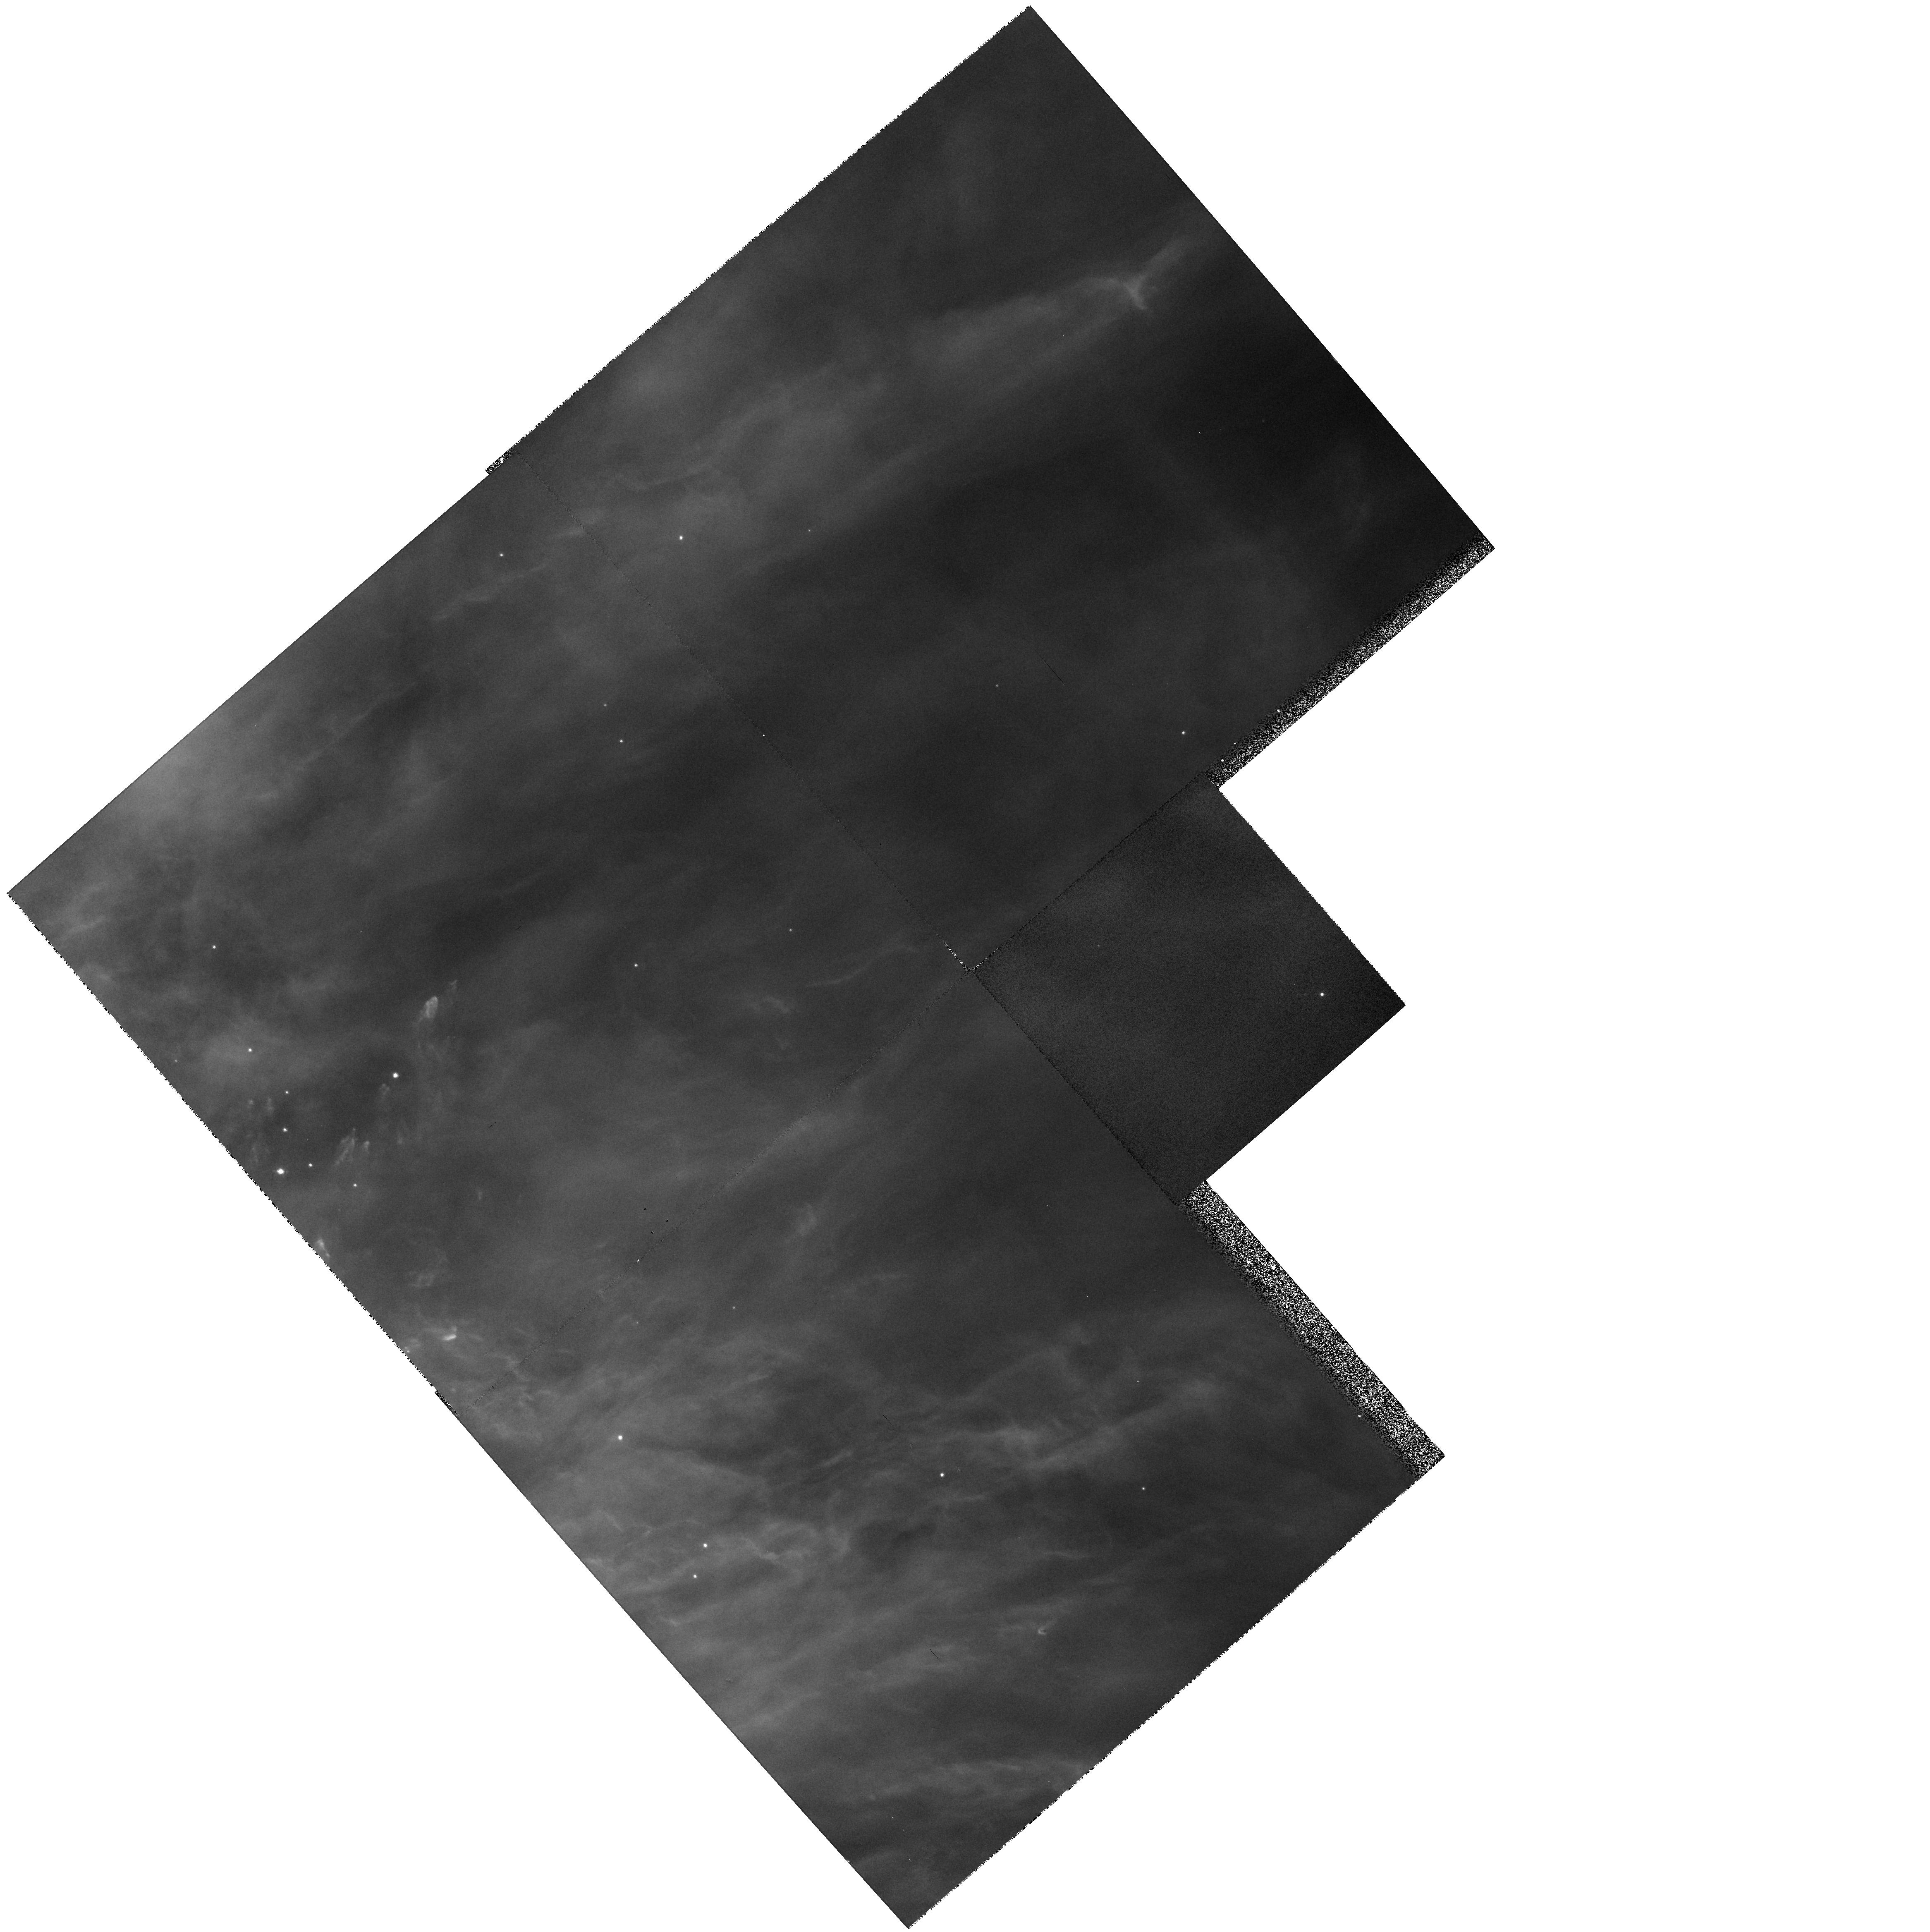
Target: NGC1976-PAR. Instrument: WFPC2/PC. Filter: F673N. Exposure: 8 min. Observation ID: hst_5469_06_wfpc2_pc_f673n_u2id06

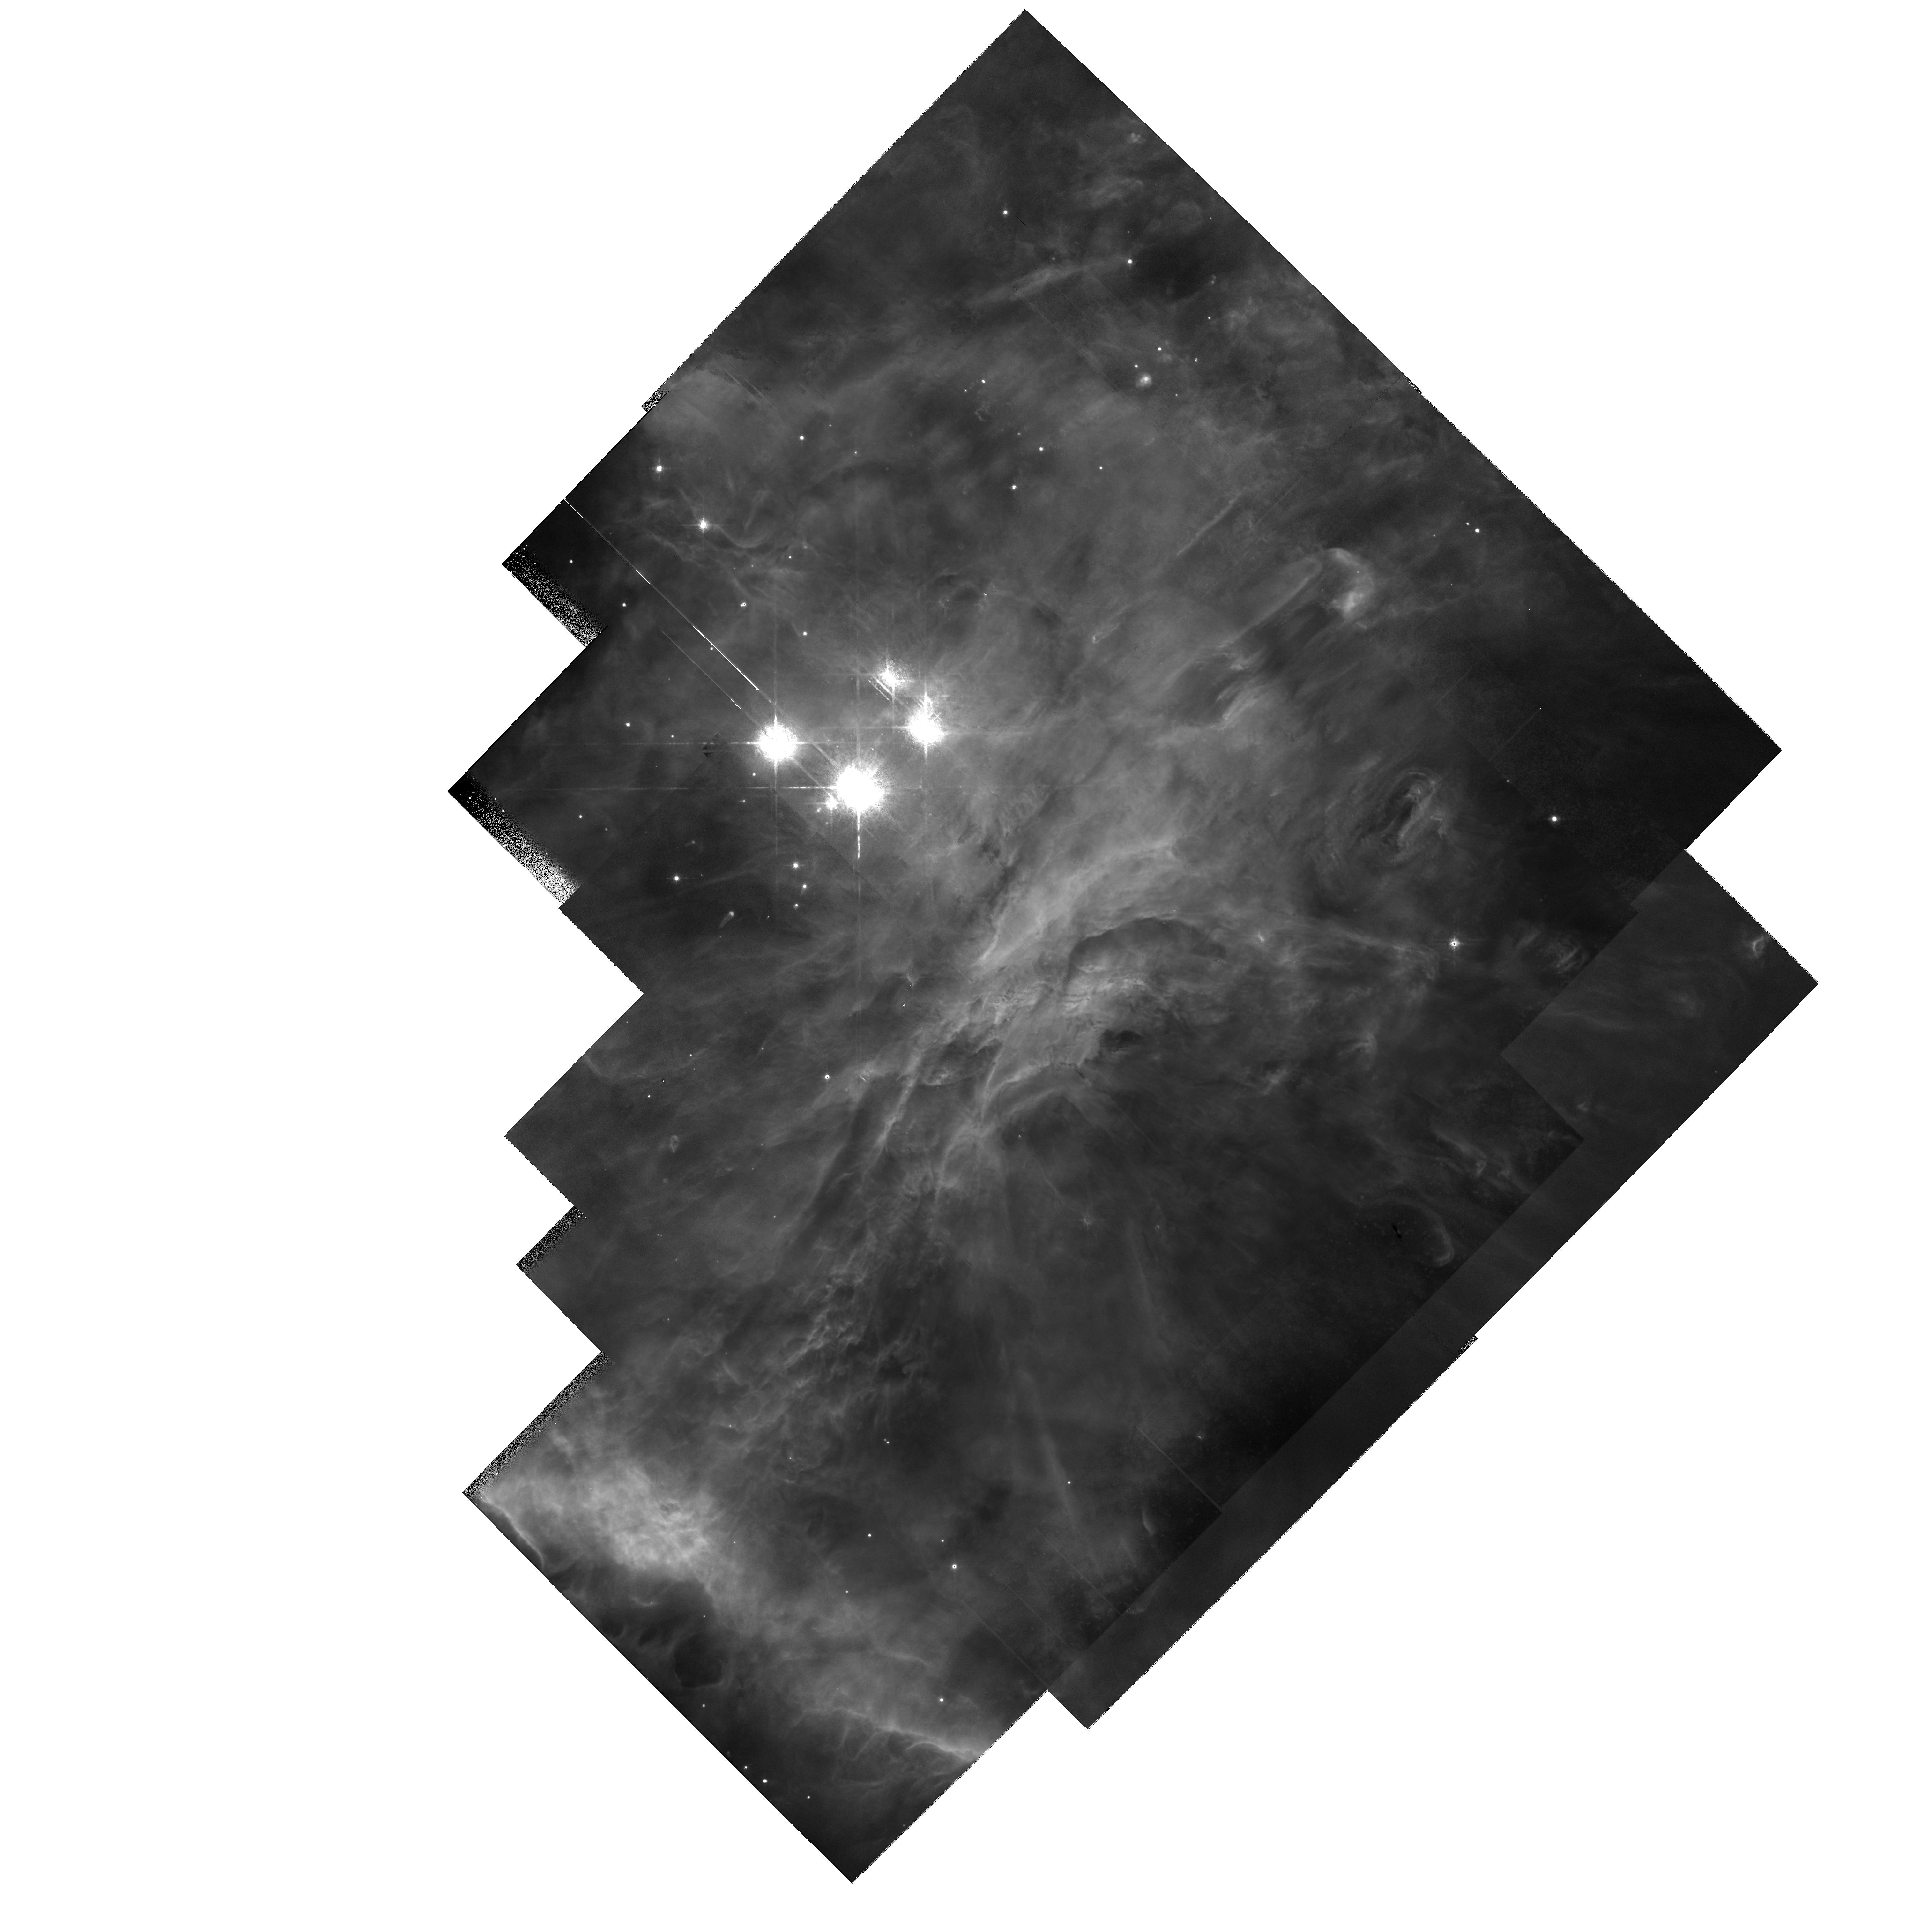
Target: MULTIPLE. Instrument: WFPC2/PC. Filter: F673N. Exposure: 28 min. Observation ID: hst_5469_01_wfpc2_pc_f673n_u2id01

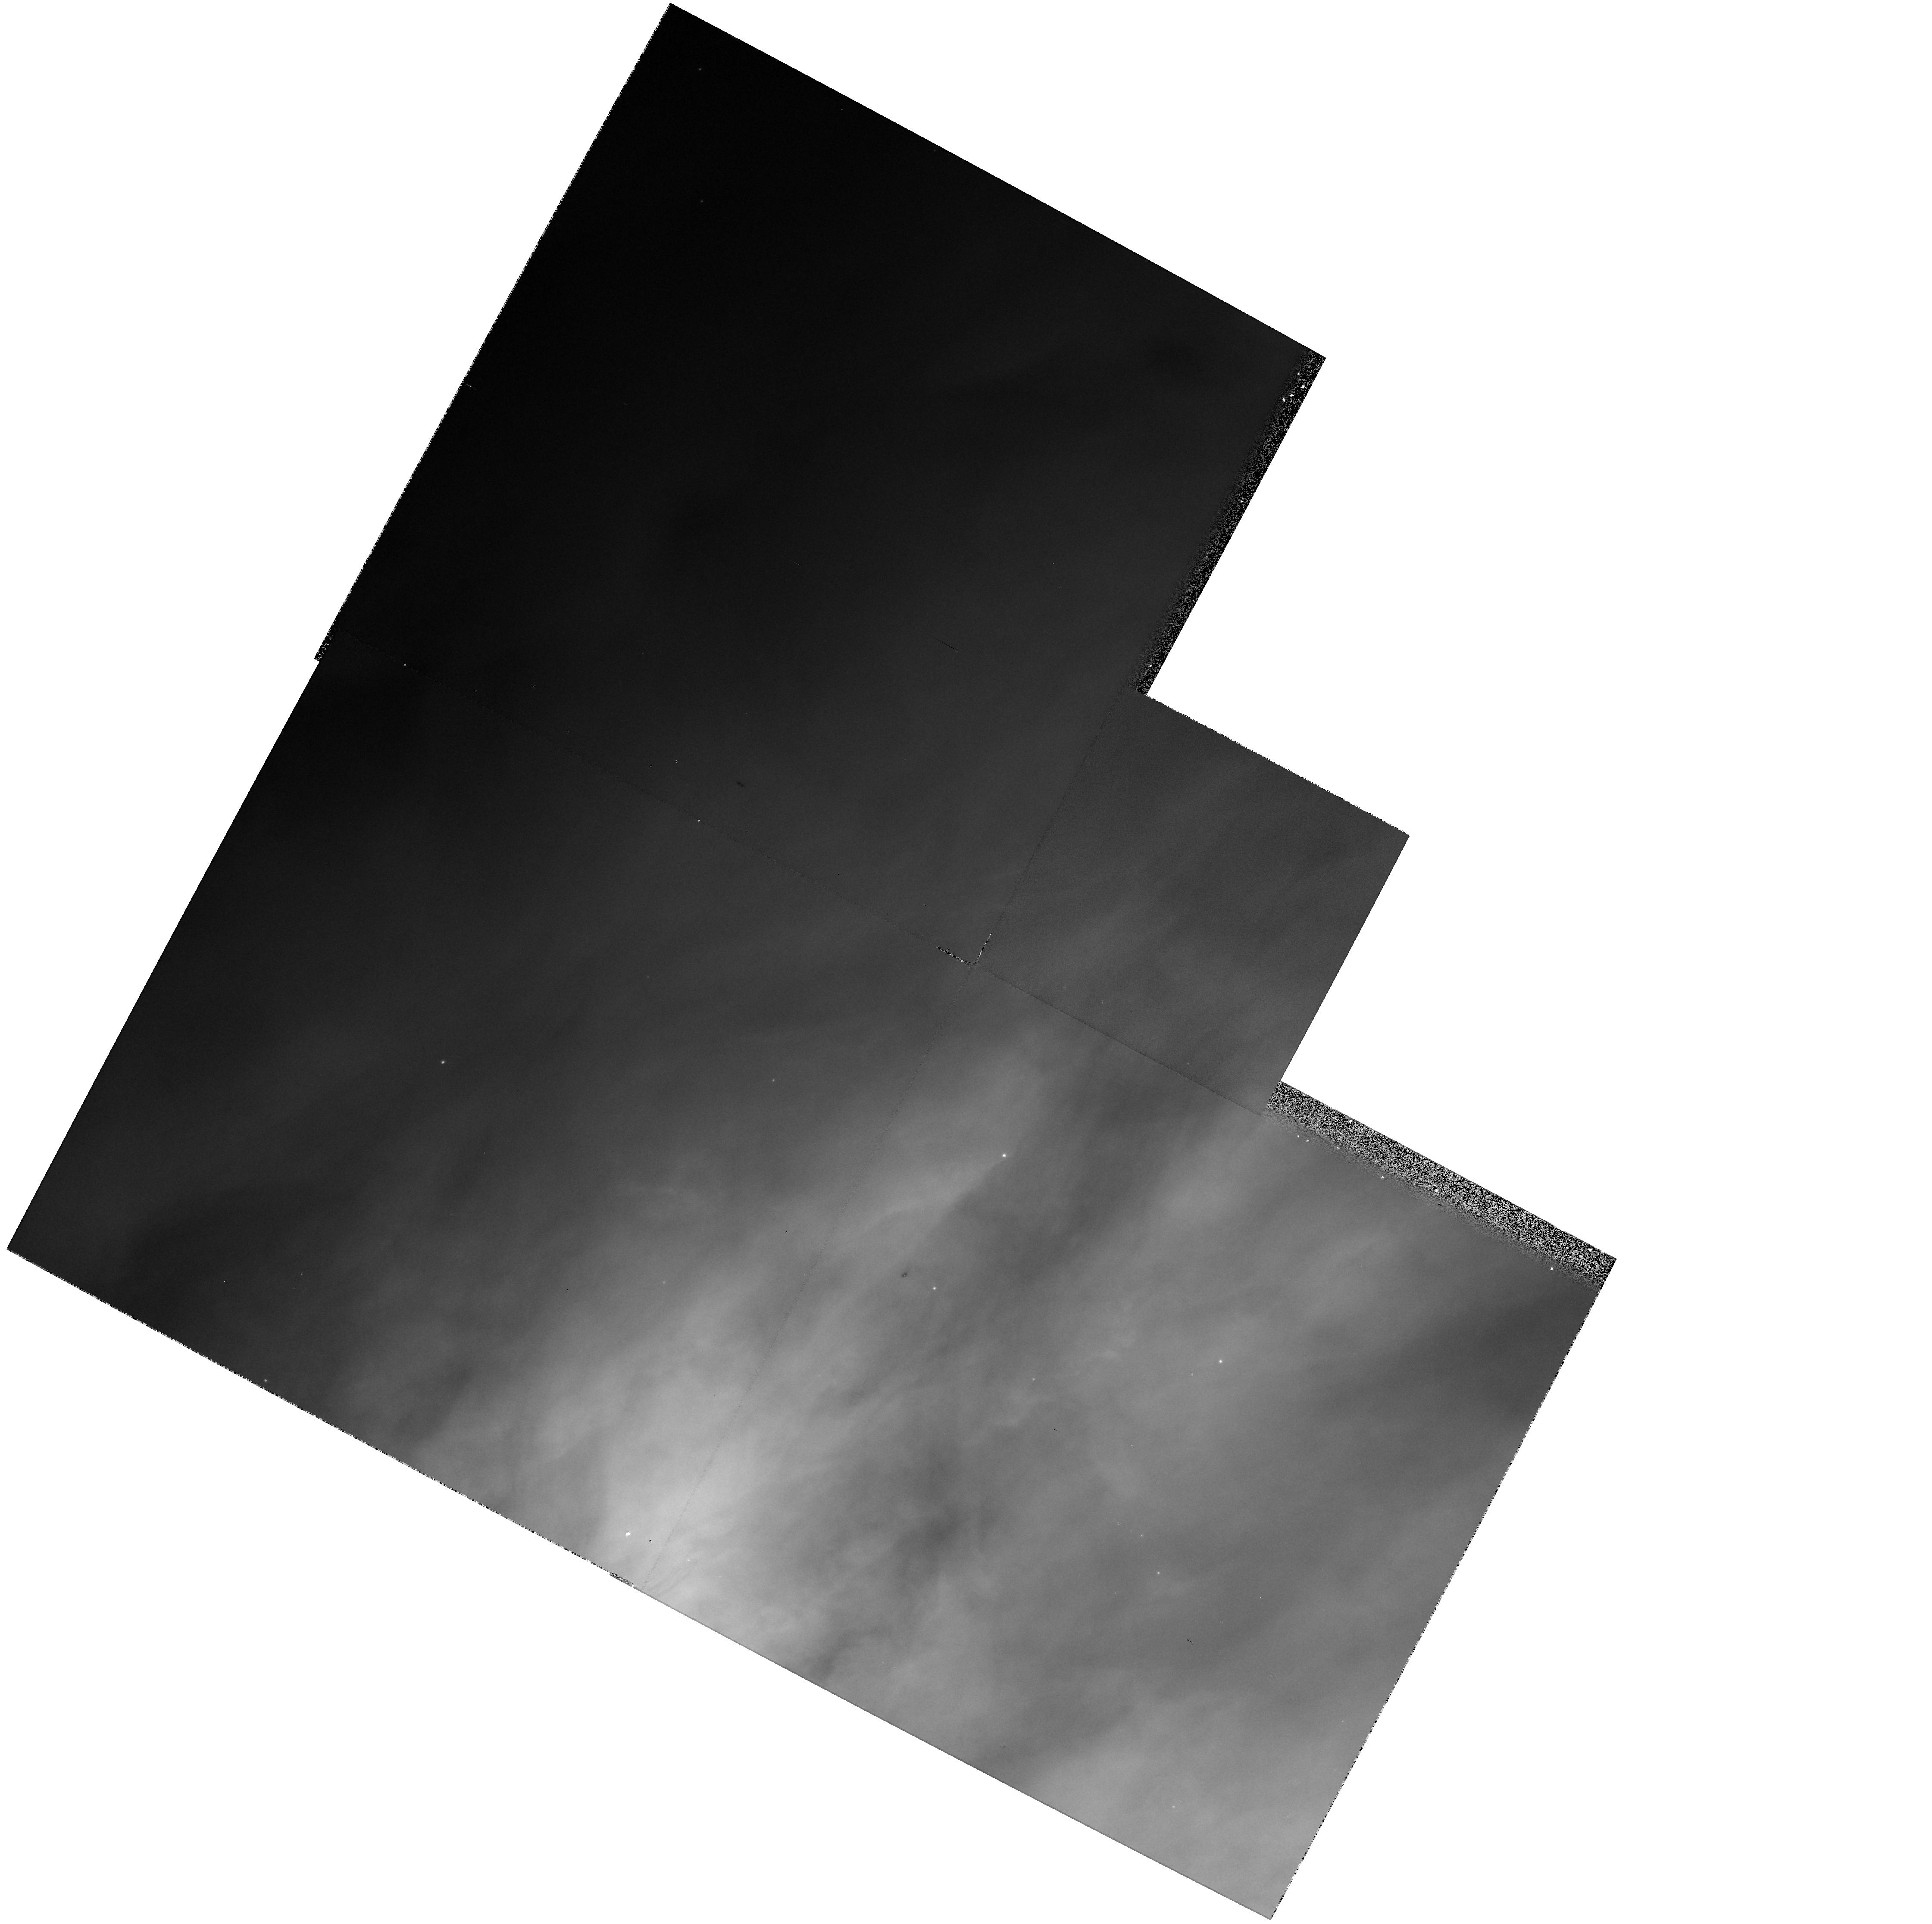
Target: NGC1976-PAR. Instrument: WFPC2/PC. Filter: F656N. Exposure: 5 min. Observation ID: hst_5469_0n_wfpc2_pc_f656n_u2id0n

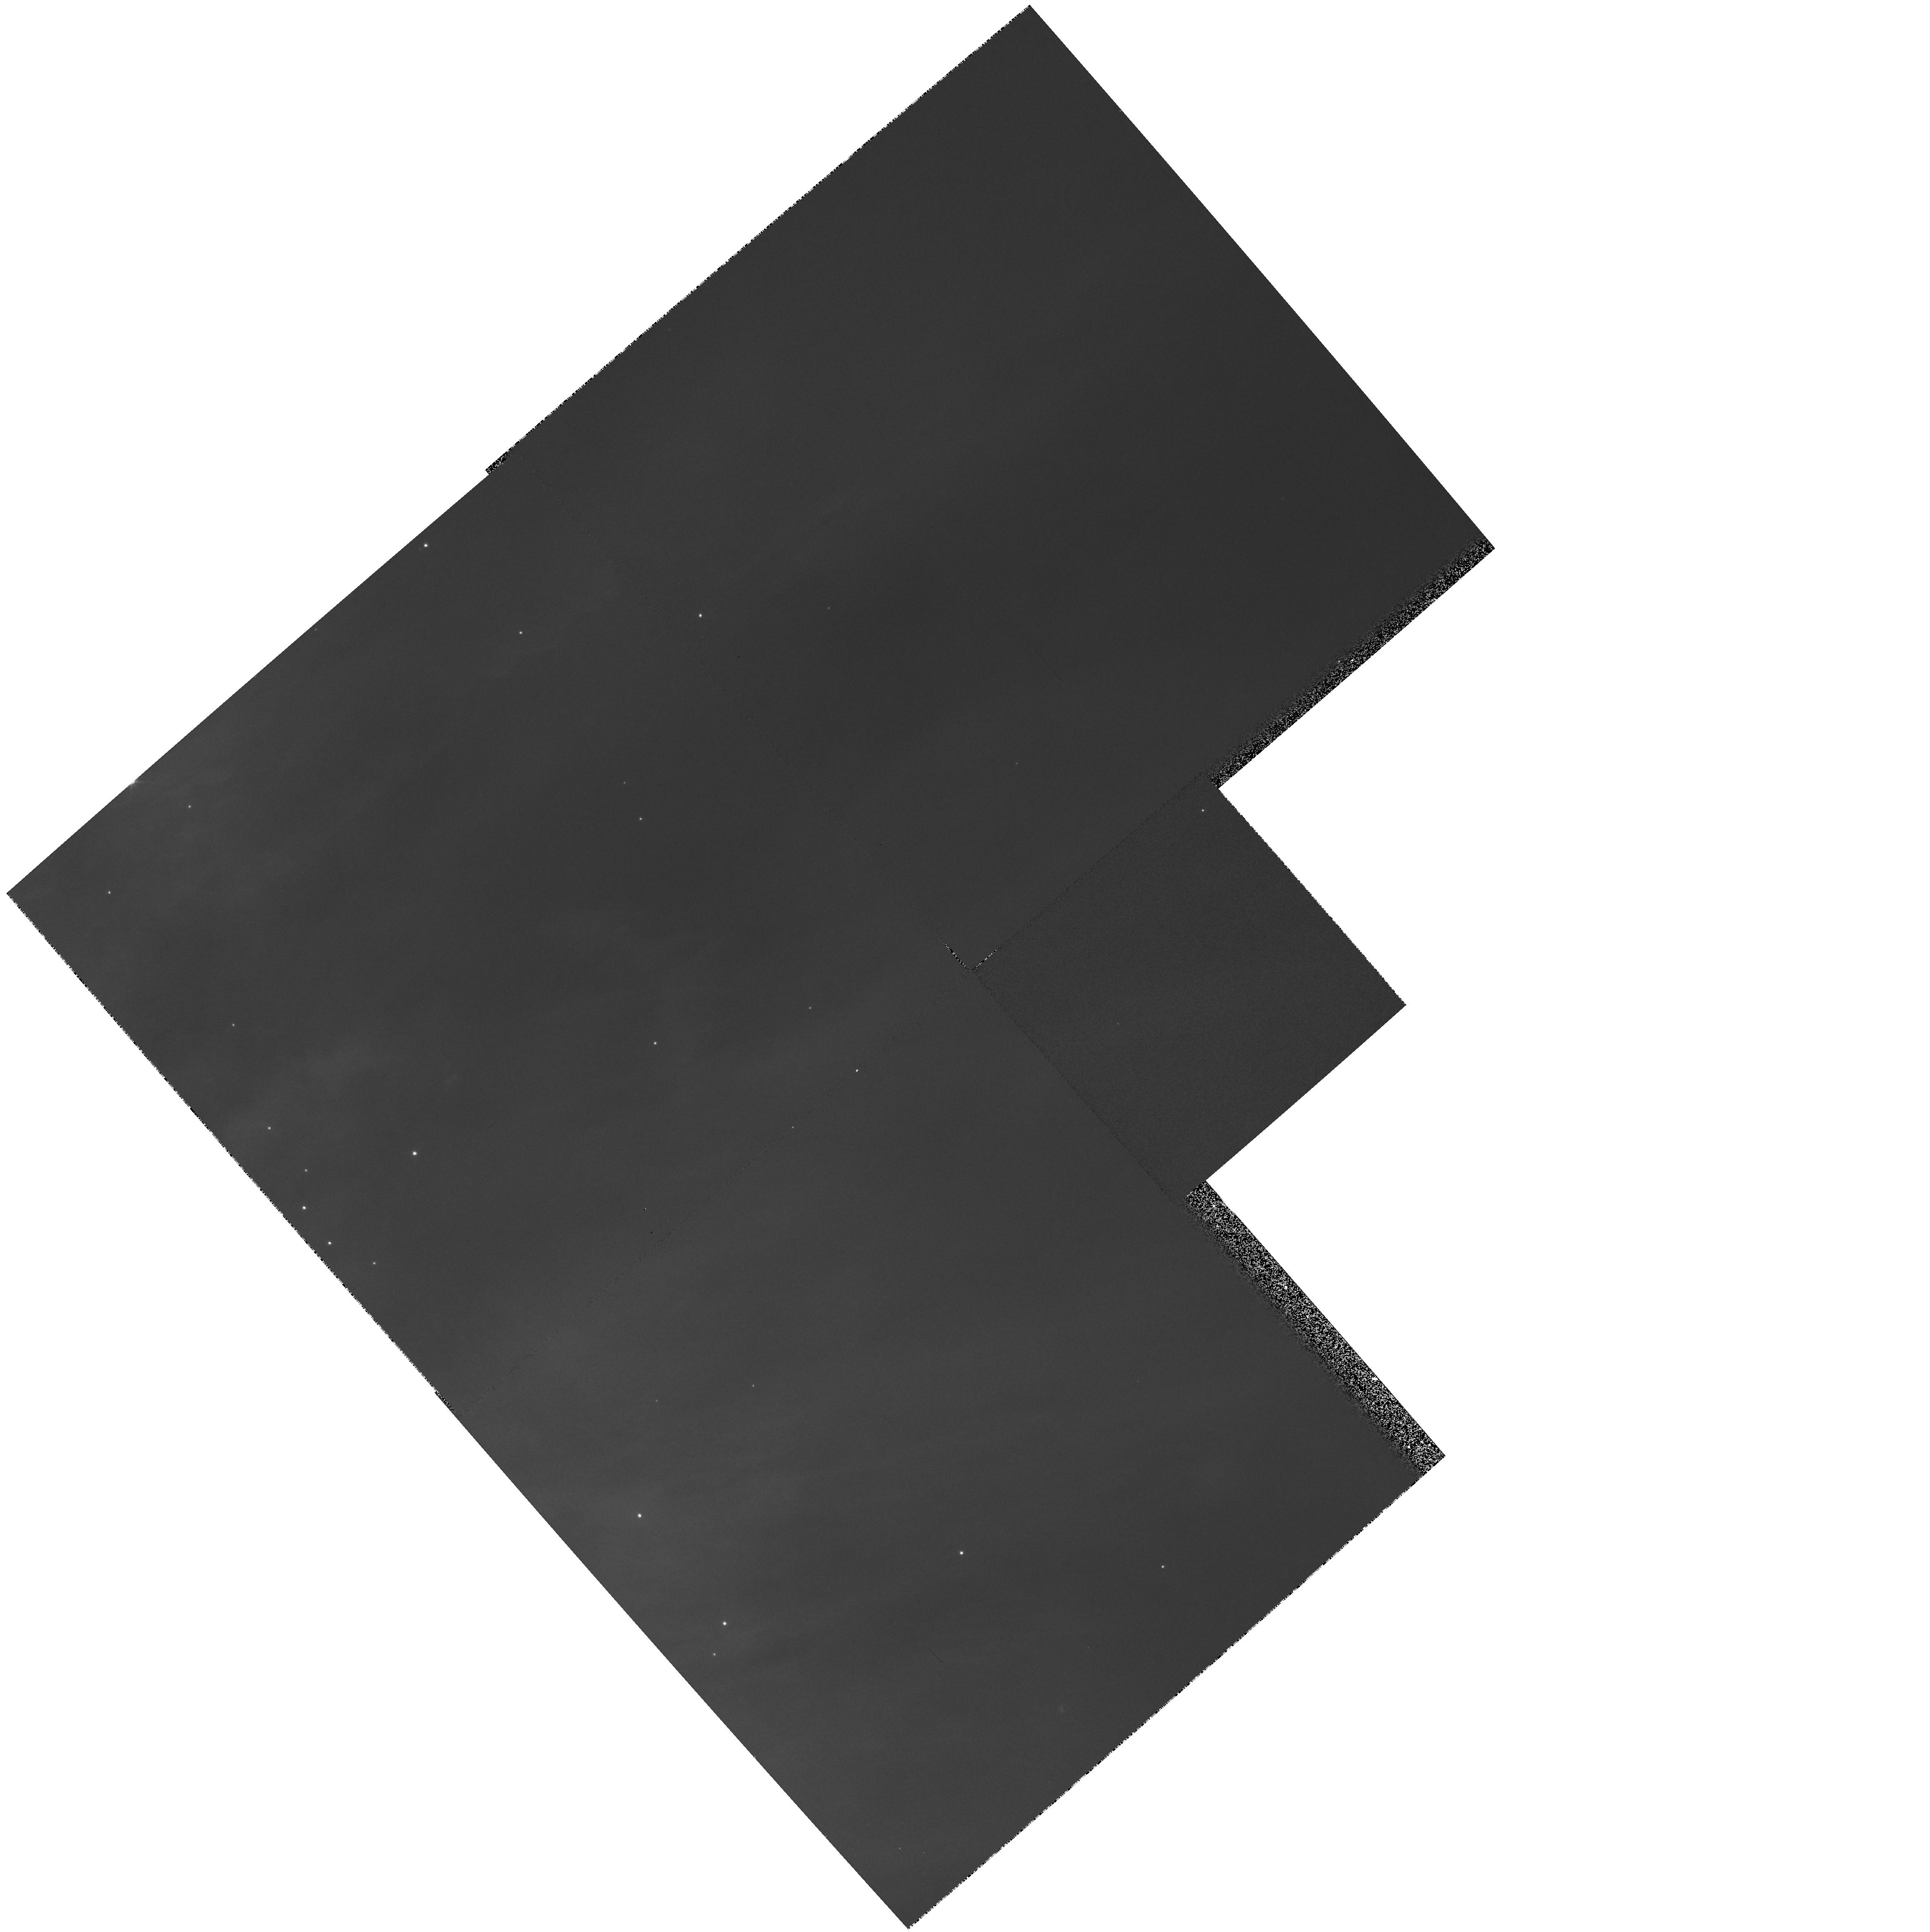
Target: NGC1976-PAR. Instrument: WFPC2/PC. Filter: F547M. Exposure: 2 min. Observation ID: hst_5469_05_wfpc2_pc_f547m_u2id05

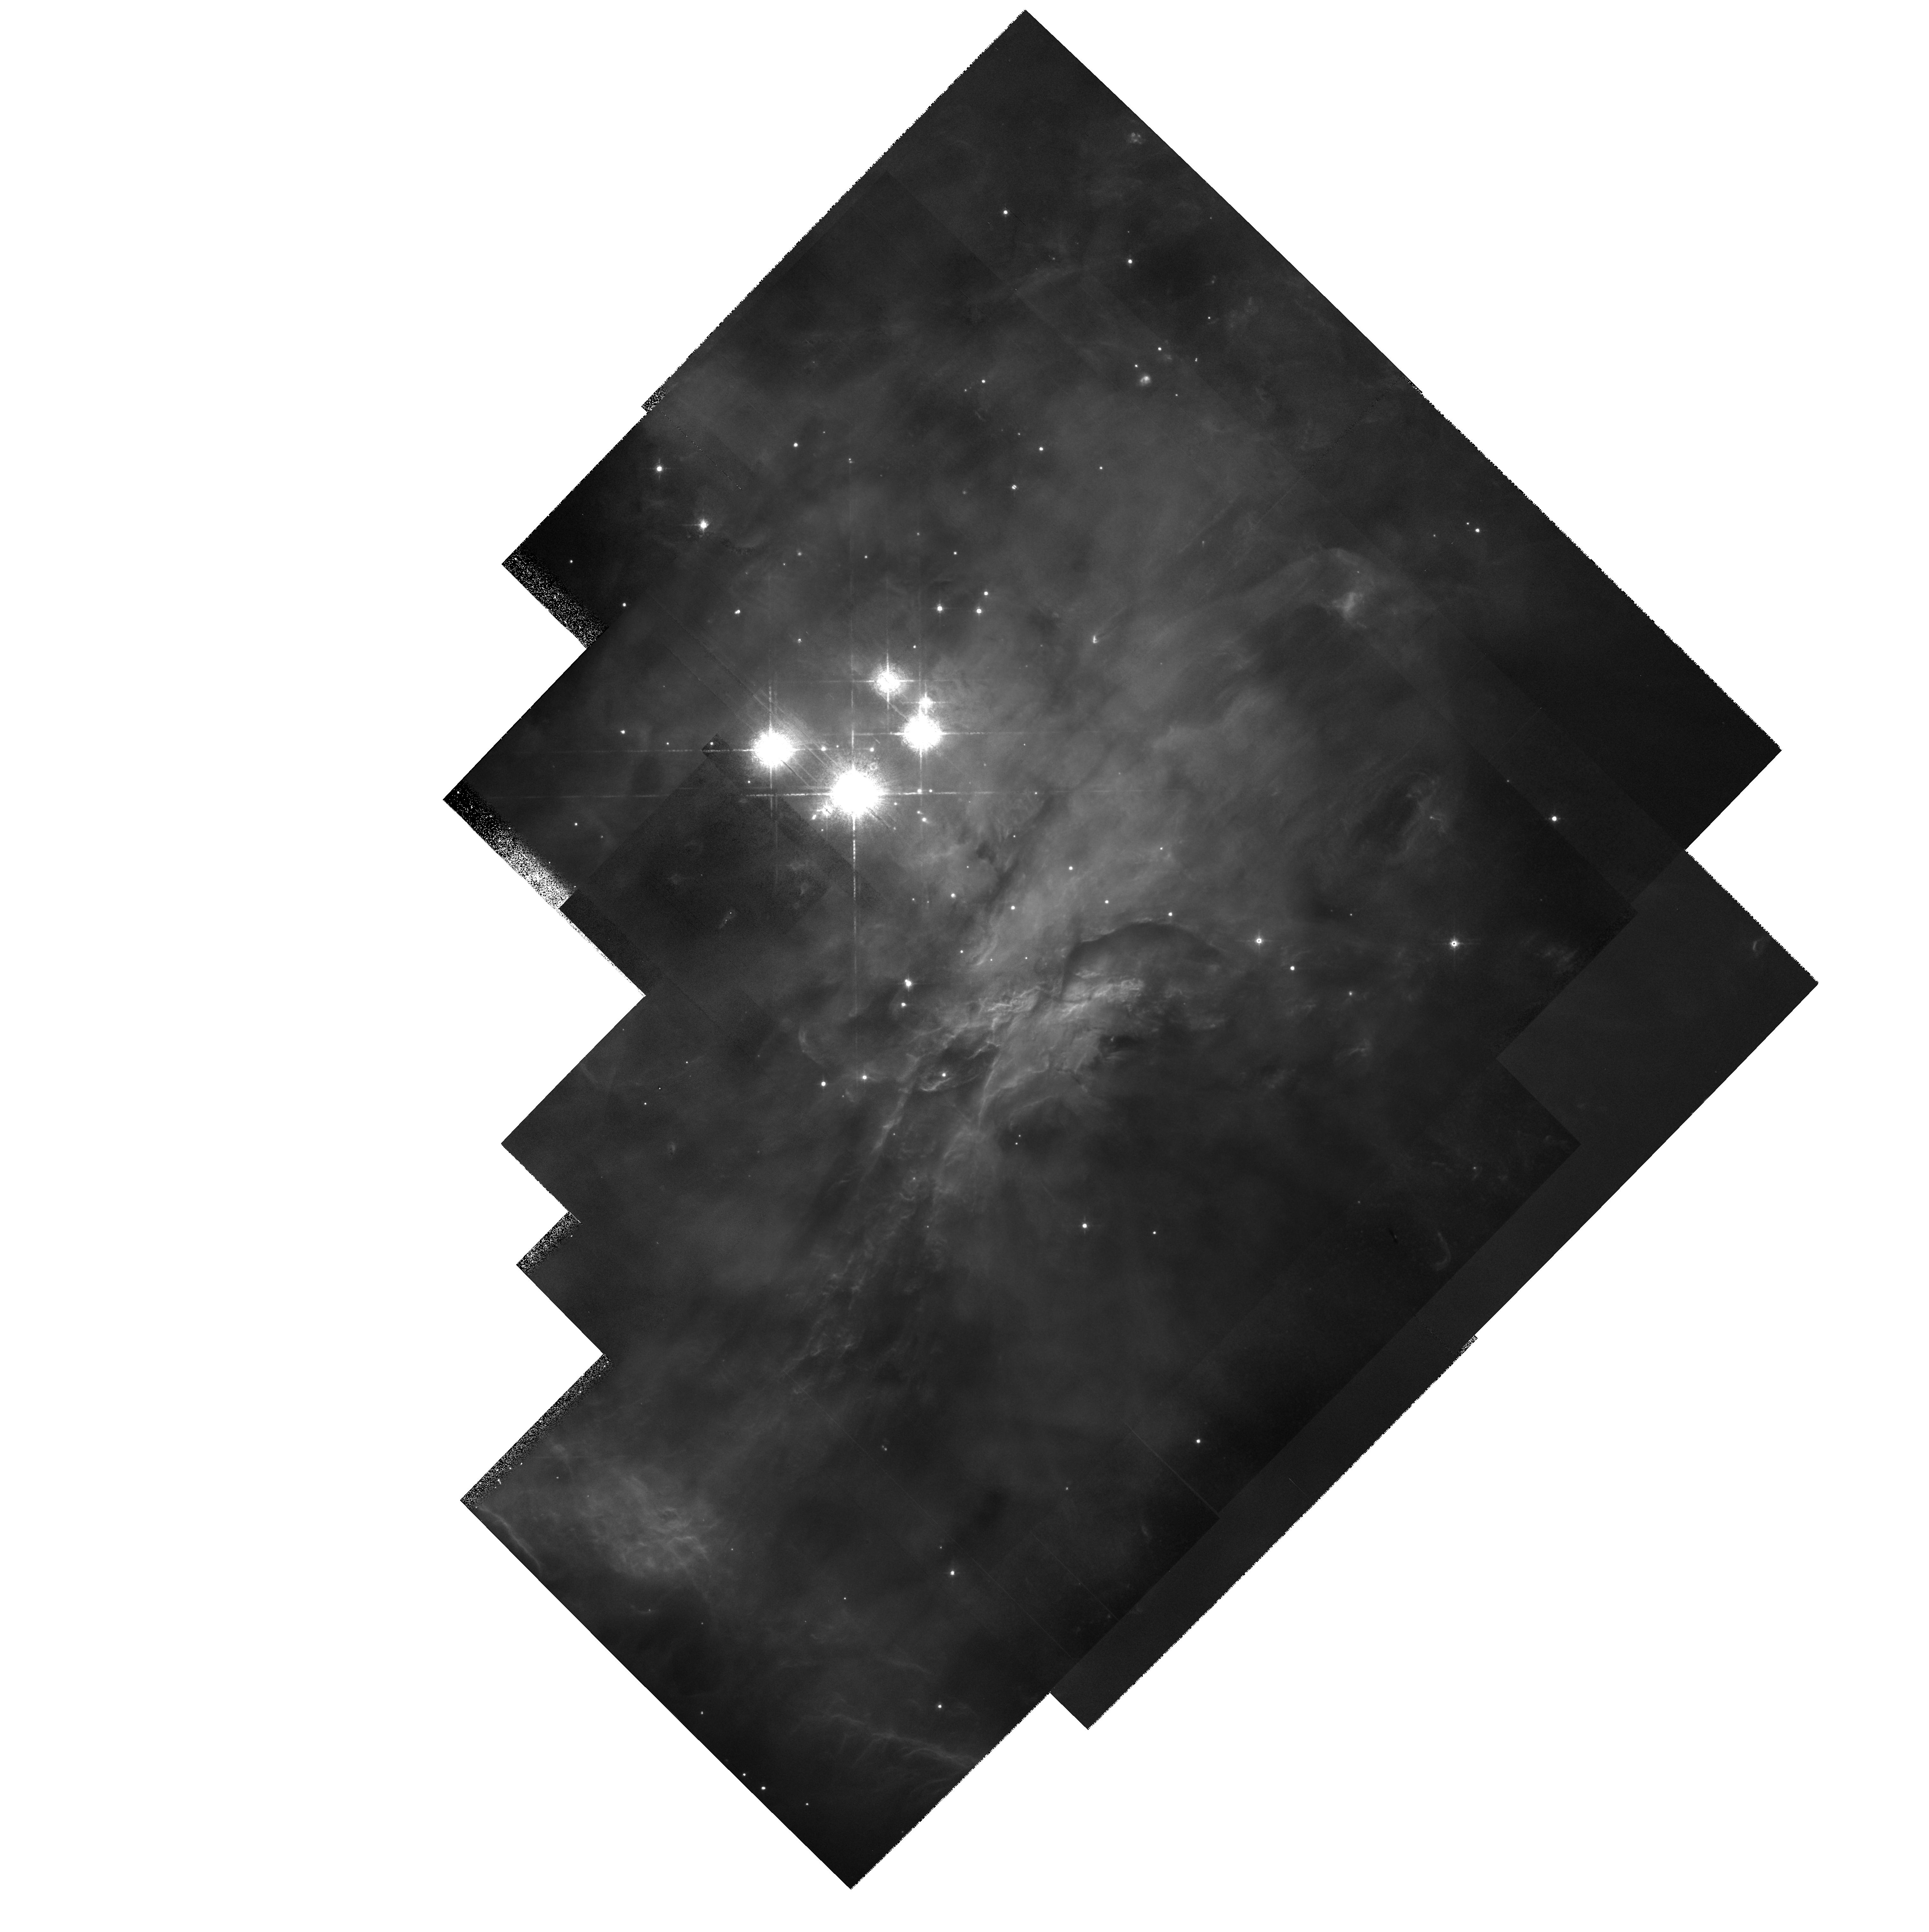
Target: MULTIPLE. Instrument: WFPC2/PC. Filter: F631N. Exposure: 24 min. Observation ID: hst_5469_01_wfpc2_pc_f631n_u2id01

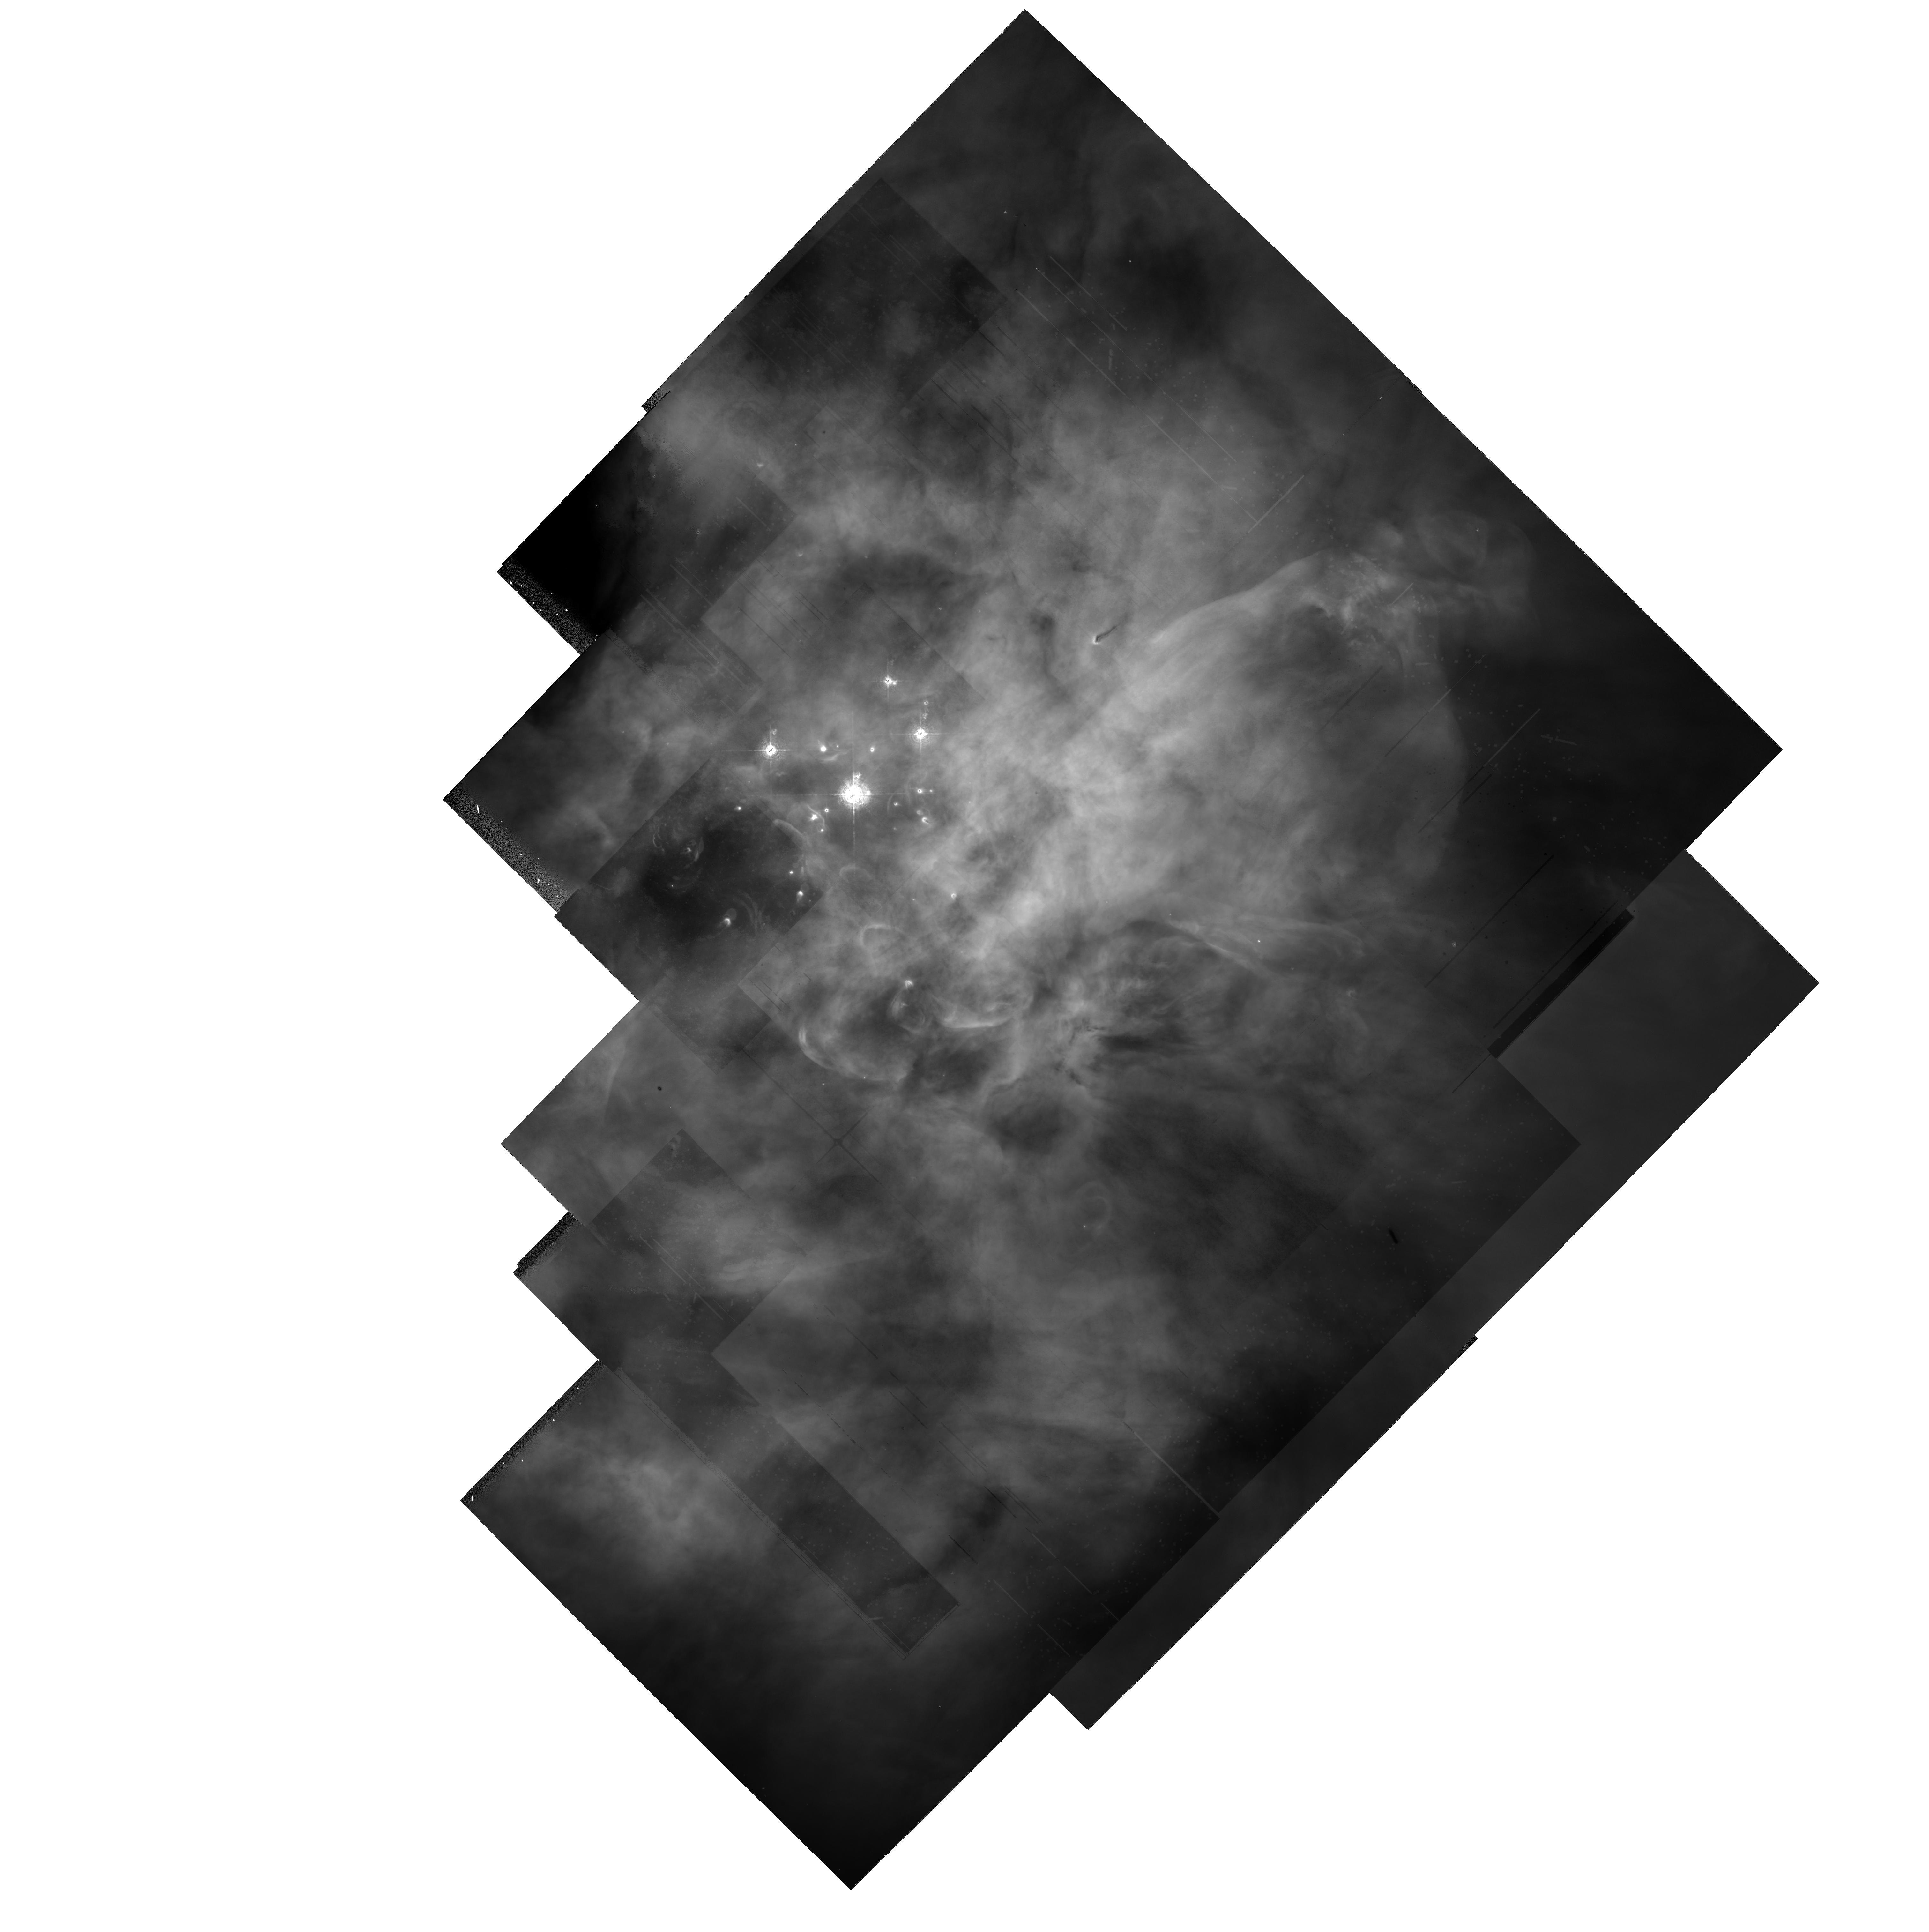
Target: MULTIPLE. Instrument: WFPC2/PC. Filter: F502N. Exposure: 28 min. Observation ID: hst_5469_01_wfpc2_pc_f502n_u2id01

EXTERNALLY ILLUMINATED PROTO-STELLAR DISKS AND NAKED JETS (PI: Bally, John)

We propose to use HST to study low-mass young stellar objects (YSOs) embedded in the Orion Nebula HII region. Radio, infrared, optical, and X-ray observations have identified a category of compact high density objects containing stellar cores. These objects are believed to be recently formed low mass stars that have become exposed by the intense UV radiation field of the hot stars responsible for excitation of the HII region. We propose to target 3 disk/YSO systems, identified from recent HST observations, for detailed high-resolution imaging and low-resolution spectroscopy. Since these objects are externally illuminated by the light of nearby massive stars, they provide a unique opportunity to investigate the structure and kinematics of the circumstellar environment of a YSO at optical and UV wavelengths. Our data will be used to search for evidence of boundary layer accretion onto the YSO, to search for structure in the protoplanetary disk, and to investigate the nature of the externally induced disk ablation flow. The high spatial and spectral resolution of HST may lead to insights into the formation of proto-planetary disks, the birth of planets, and other Solar-system type objects. We will use parallel observations with WFPC2 to serendipitously search for Herbig-Haro objects and visible YSO/disks in the surrounding Orion molecular cloud.